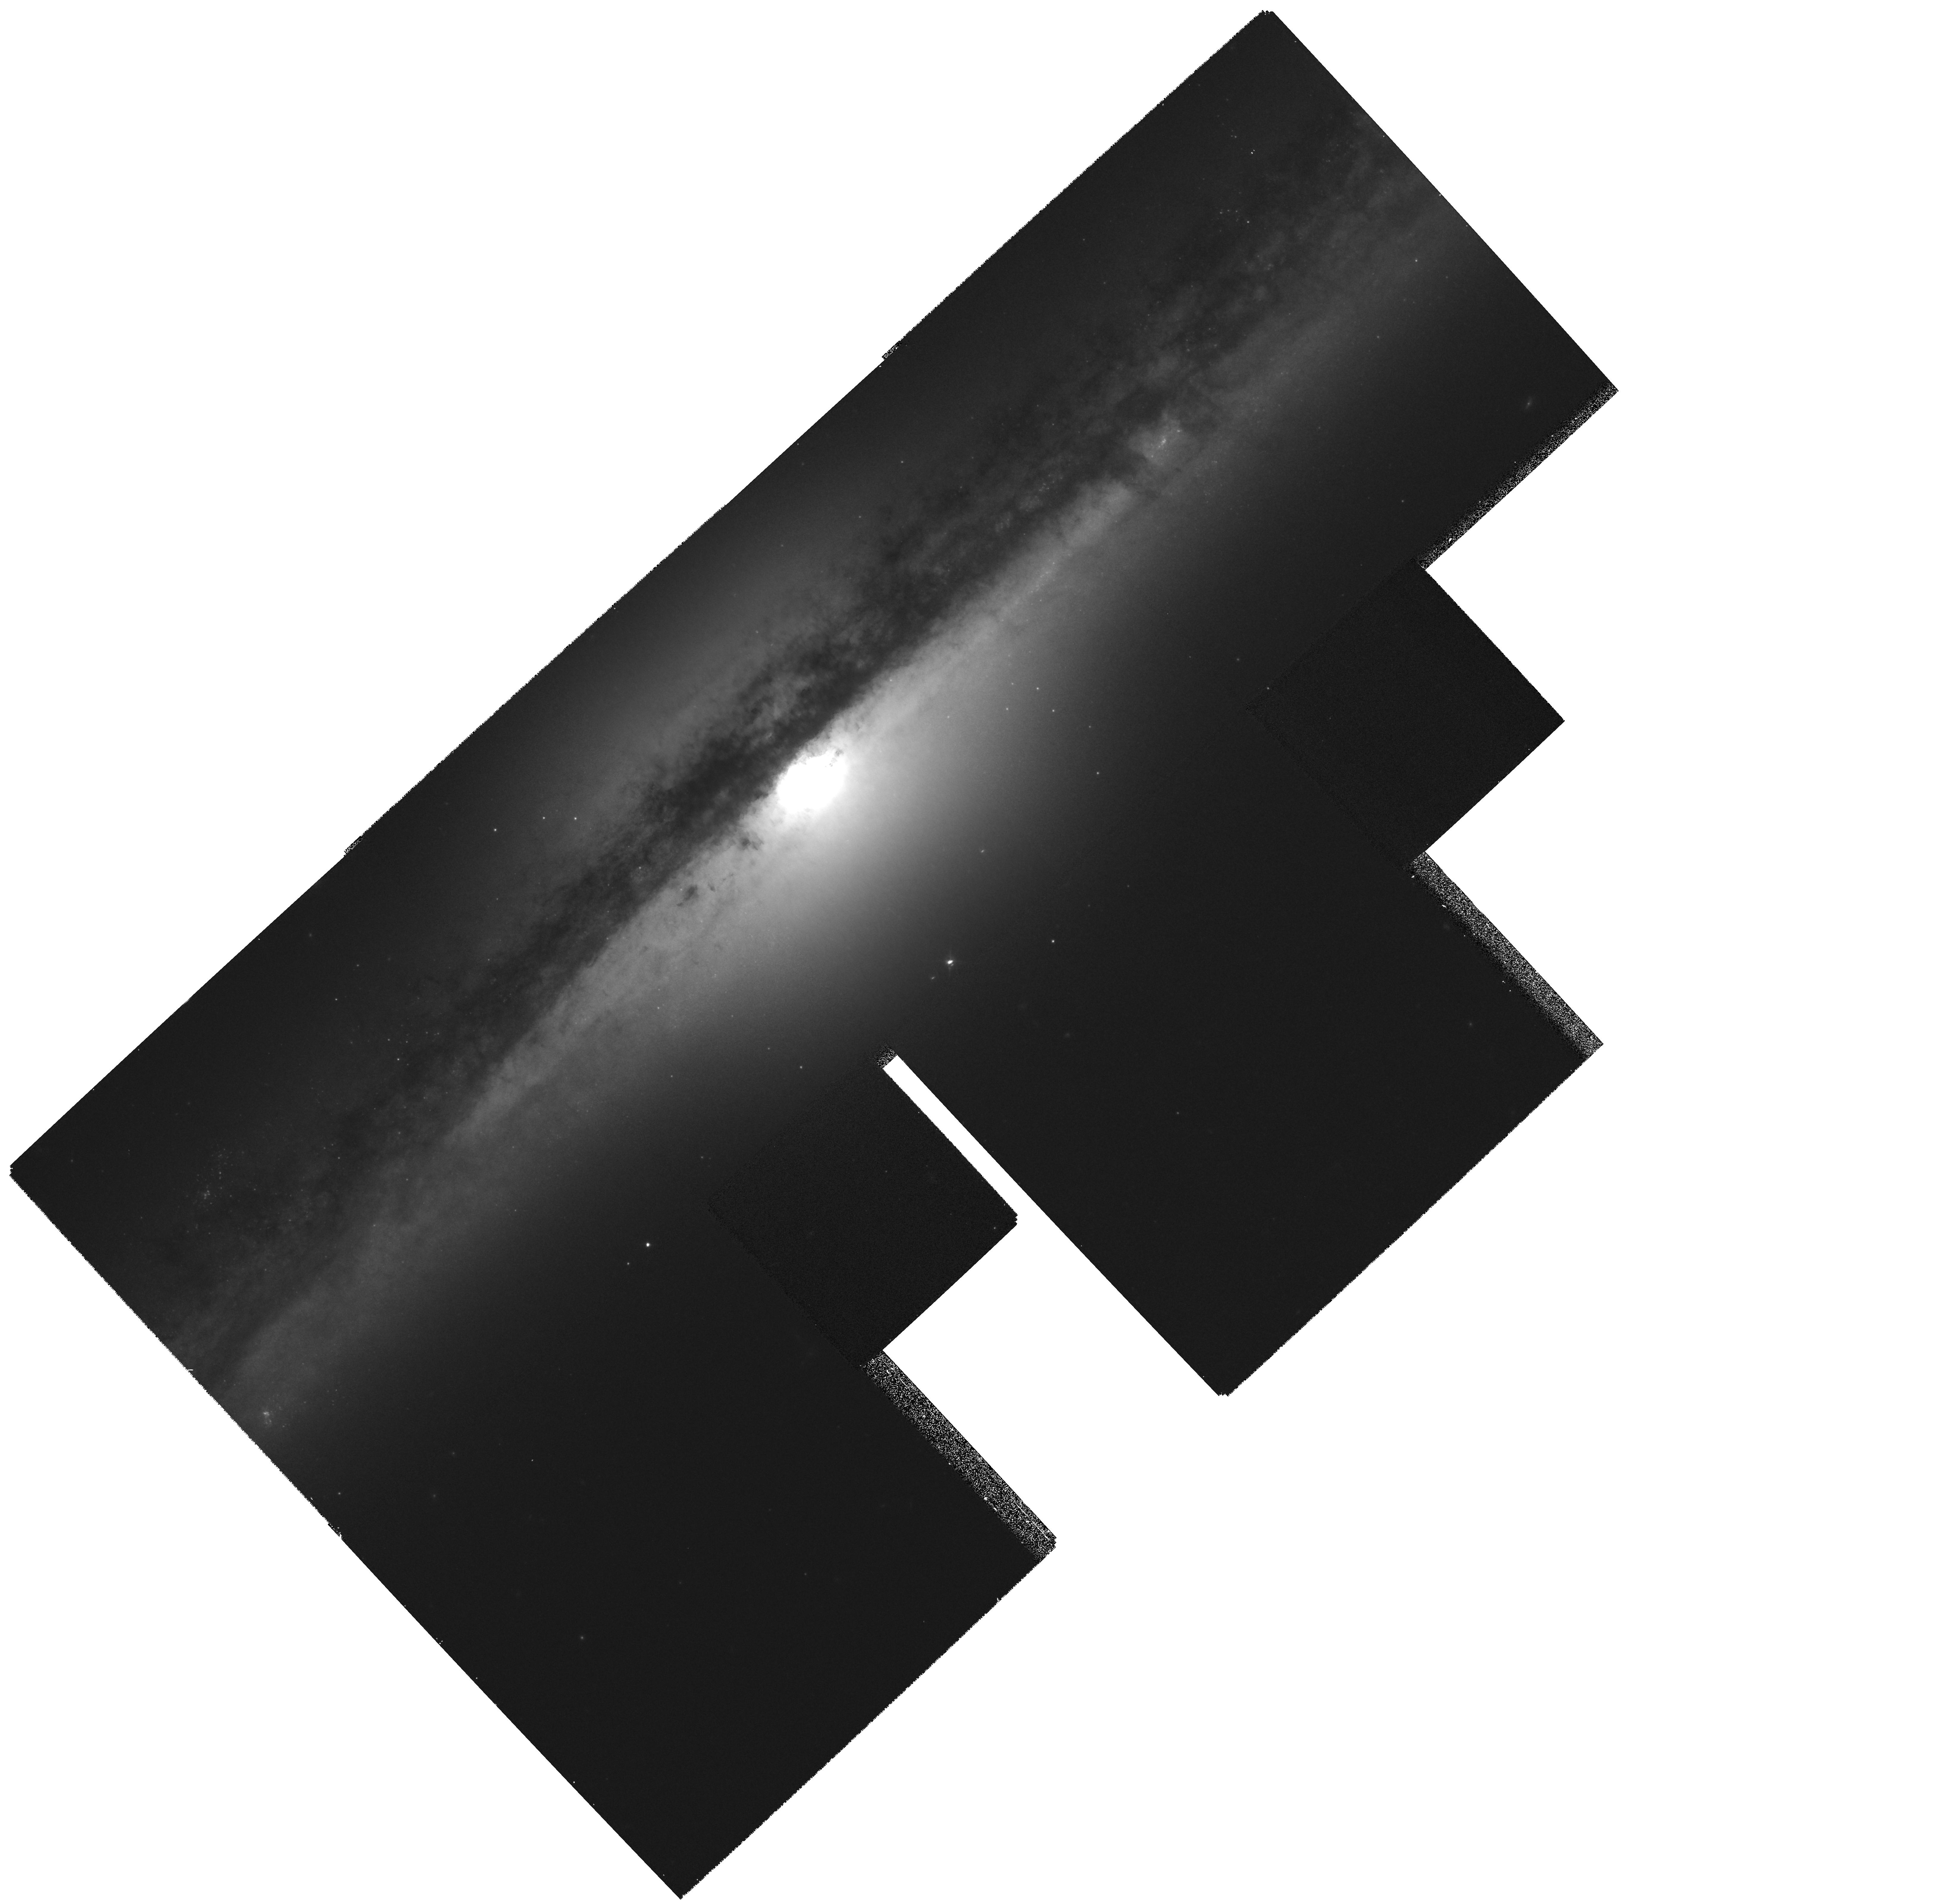
Target: NGC4565
Instrument: WFPC2/PC
Filter: F814W
Exposure: 16 min
Observation ID: hst_6092_01_wfpc2_pc_f814w_u31s01

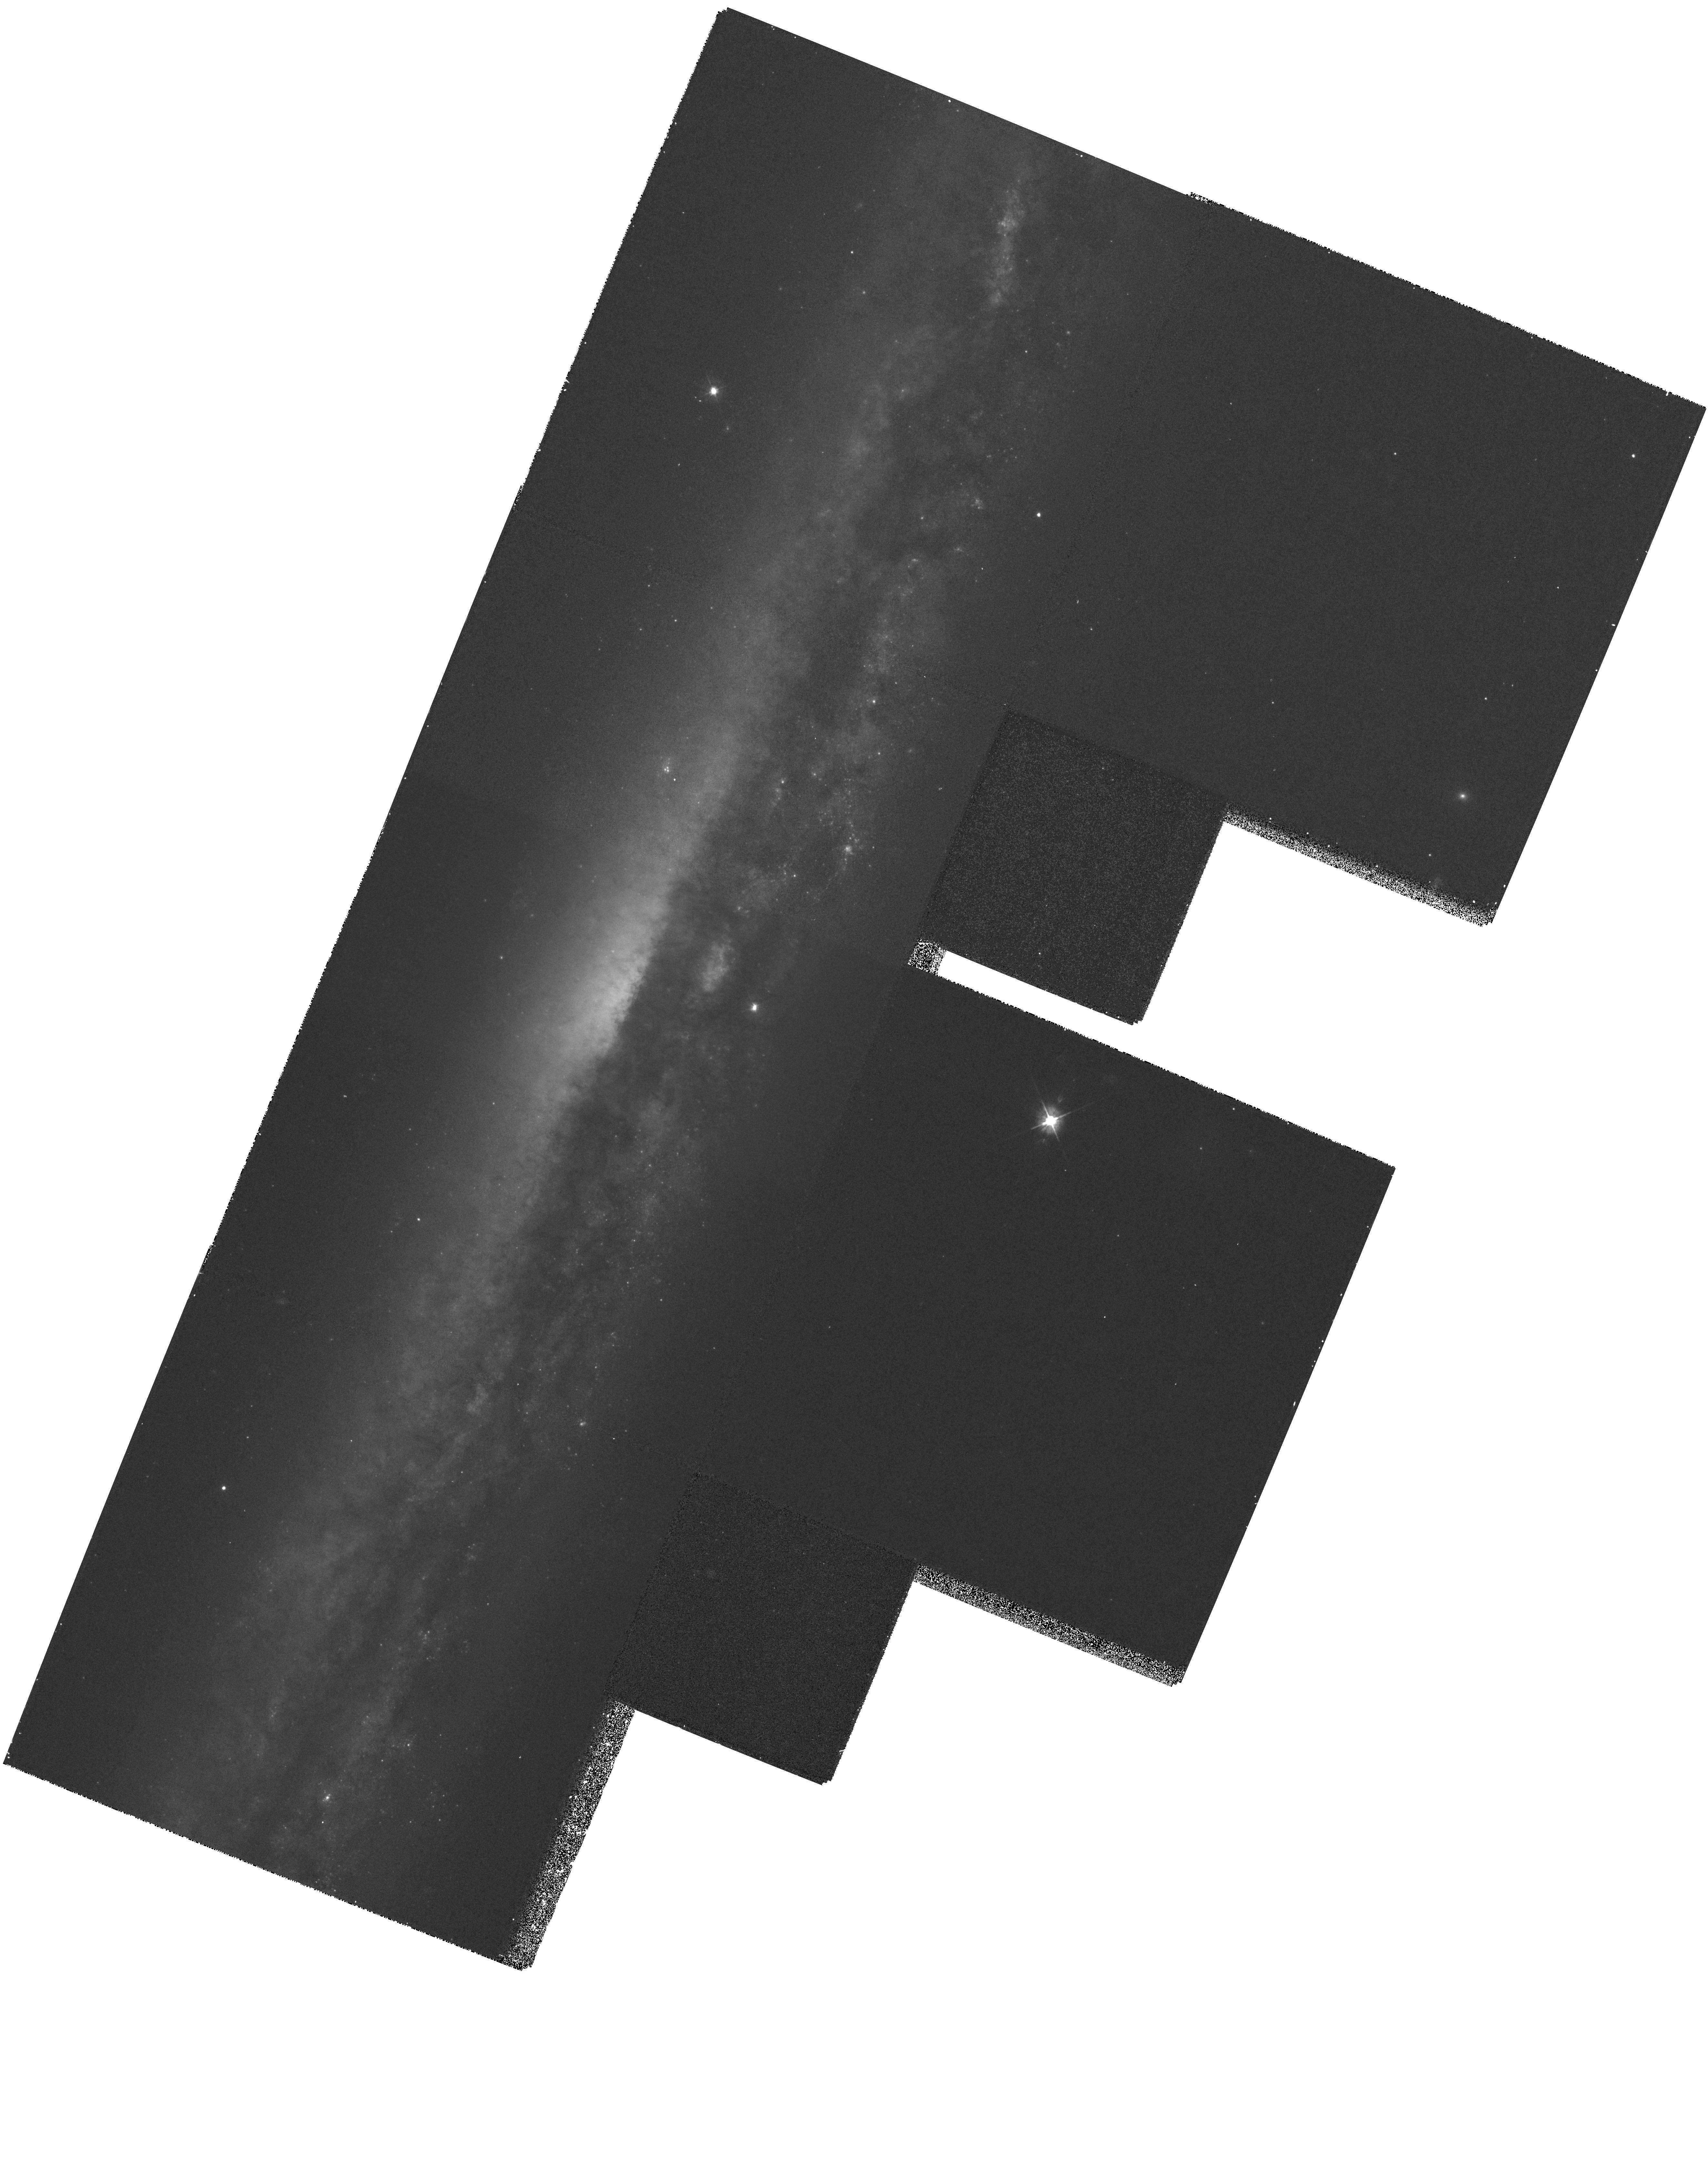
Target: NGC5907
Instrument: WFPC2/PC
Filter: F450W
Exposure: 23 min
Observation ID: hst_6092_02_wfpc2_pc_f450w_u31s02

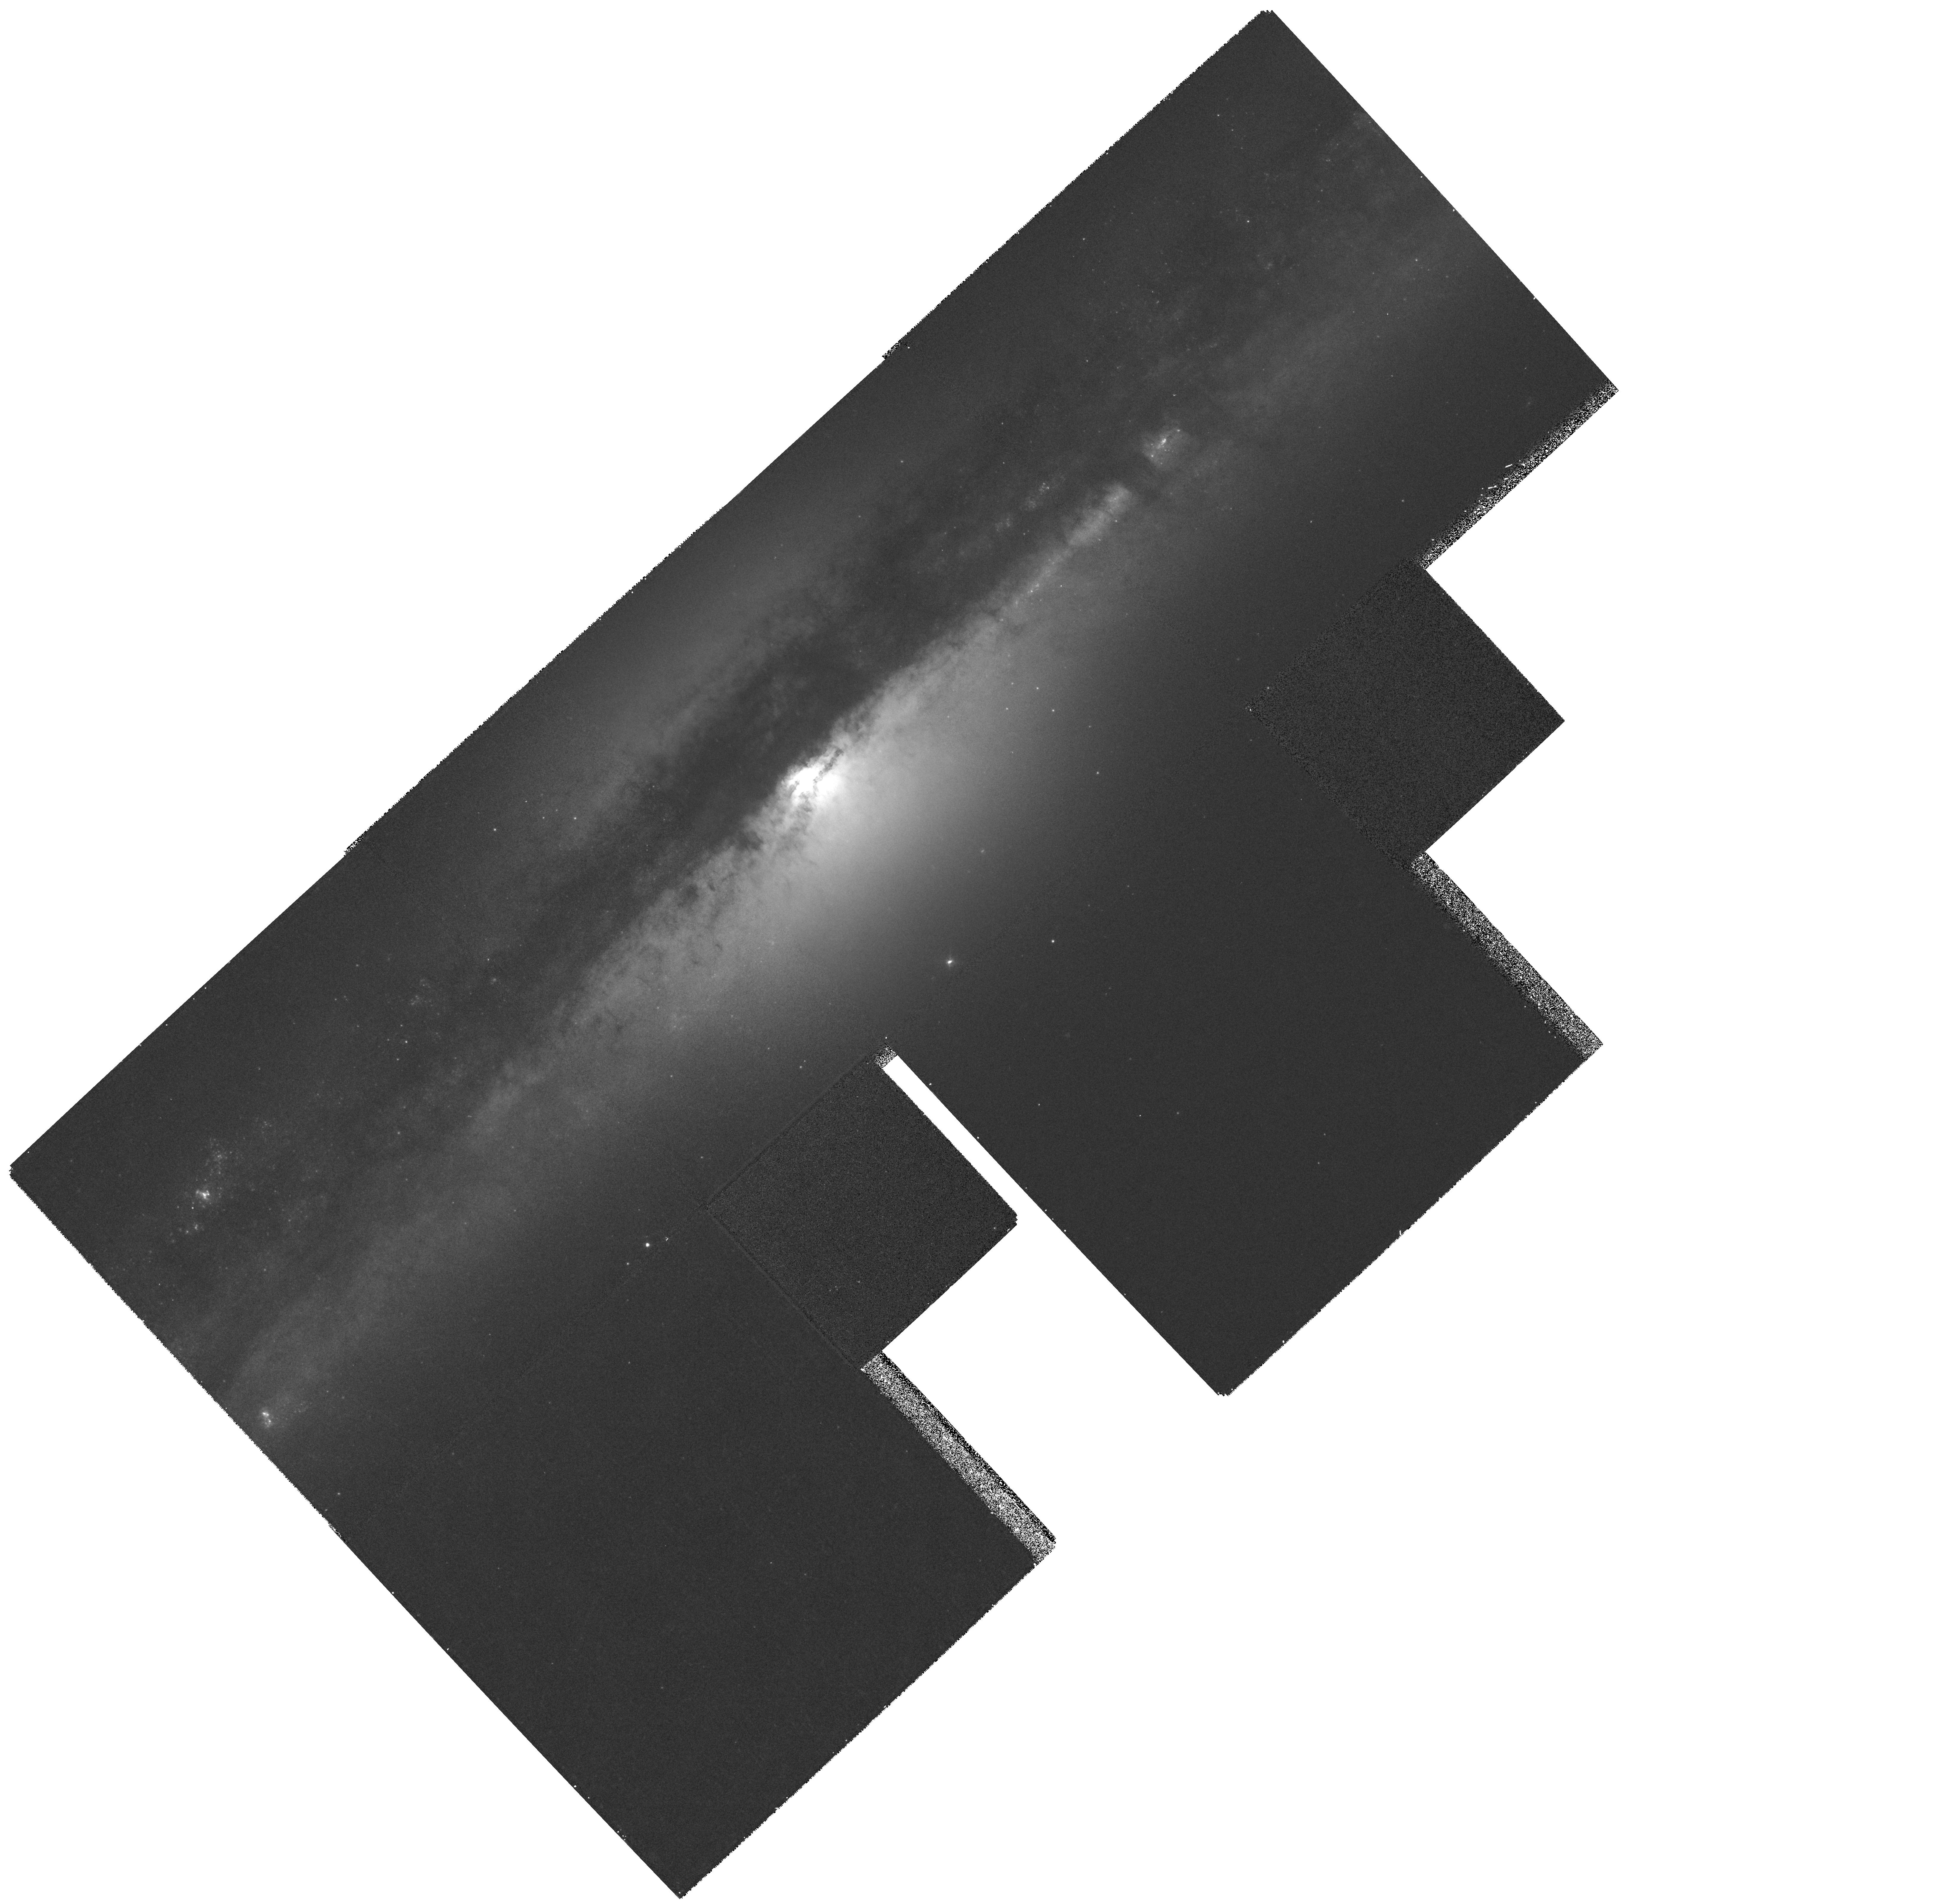
Target: NGC4565
Instrument: WFPC2/PC
Filter: F450W
Exposure: 20 min
Observation ID: hst_6092_01_wfpc2_pc_f450w_u31s01

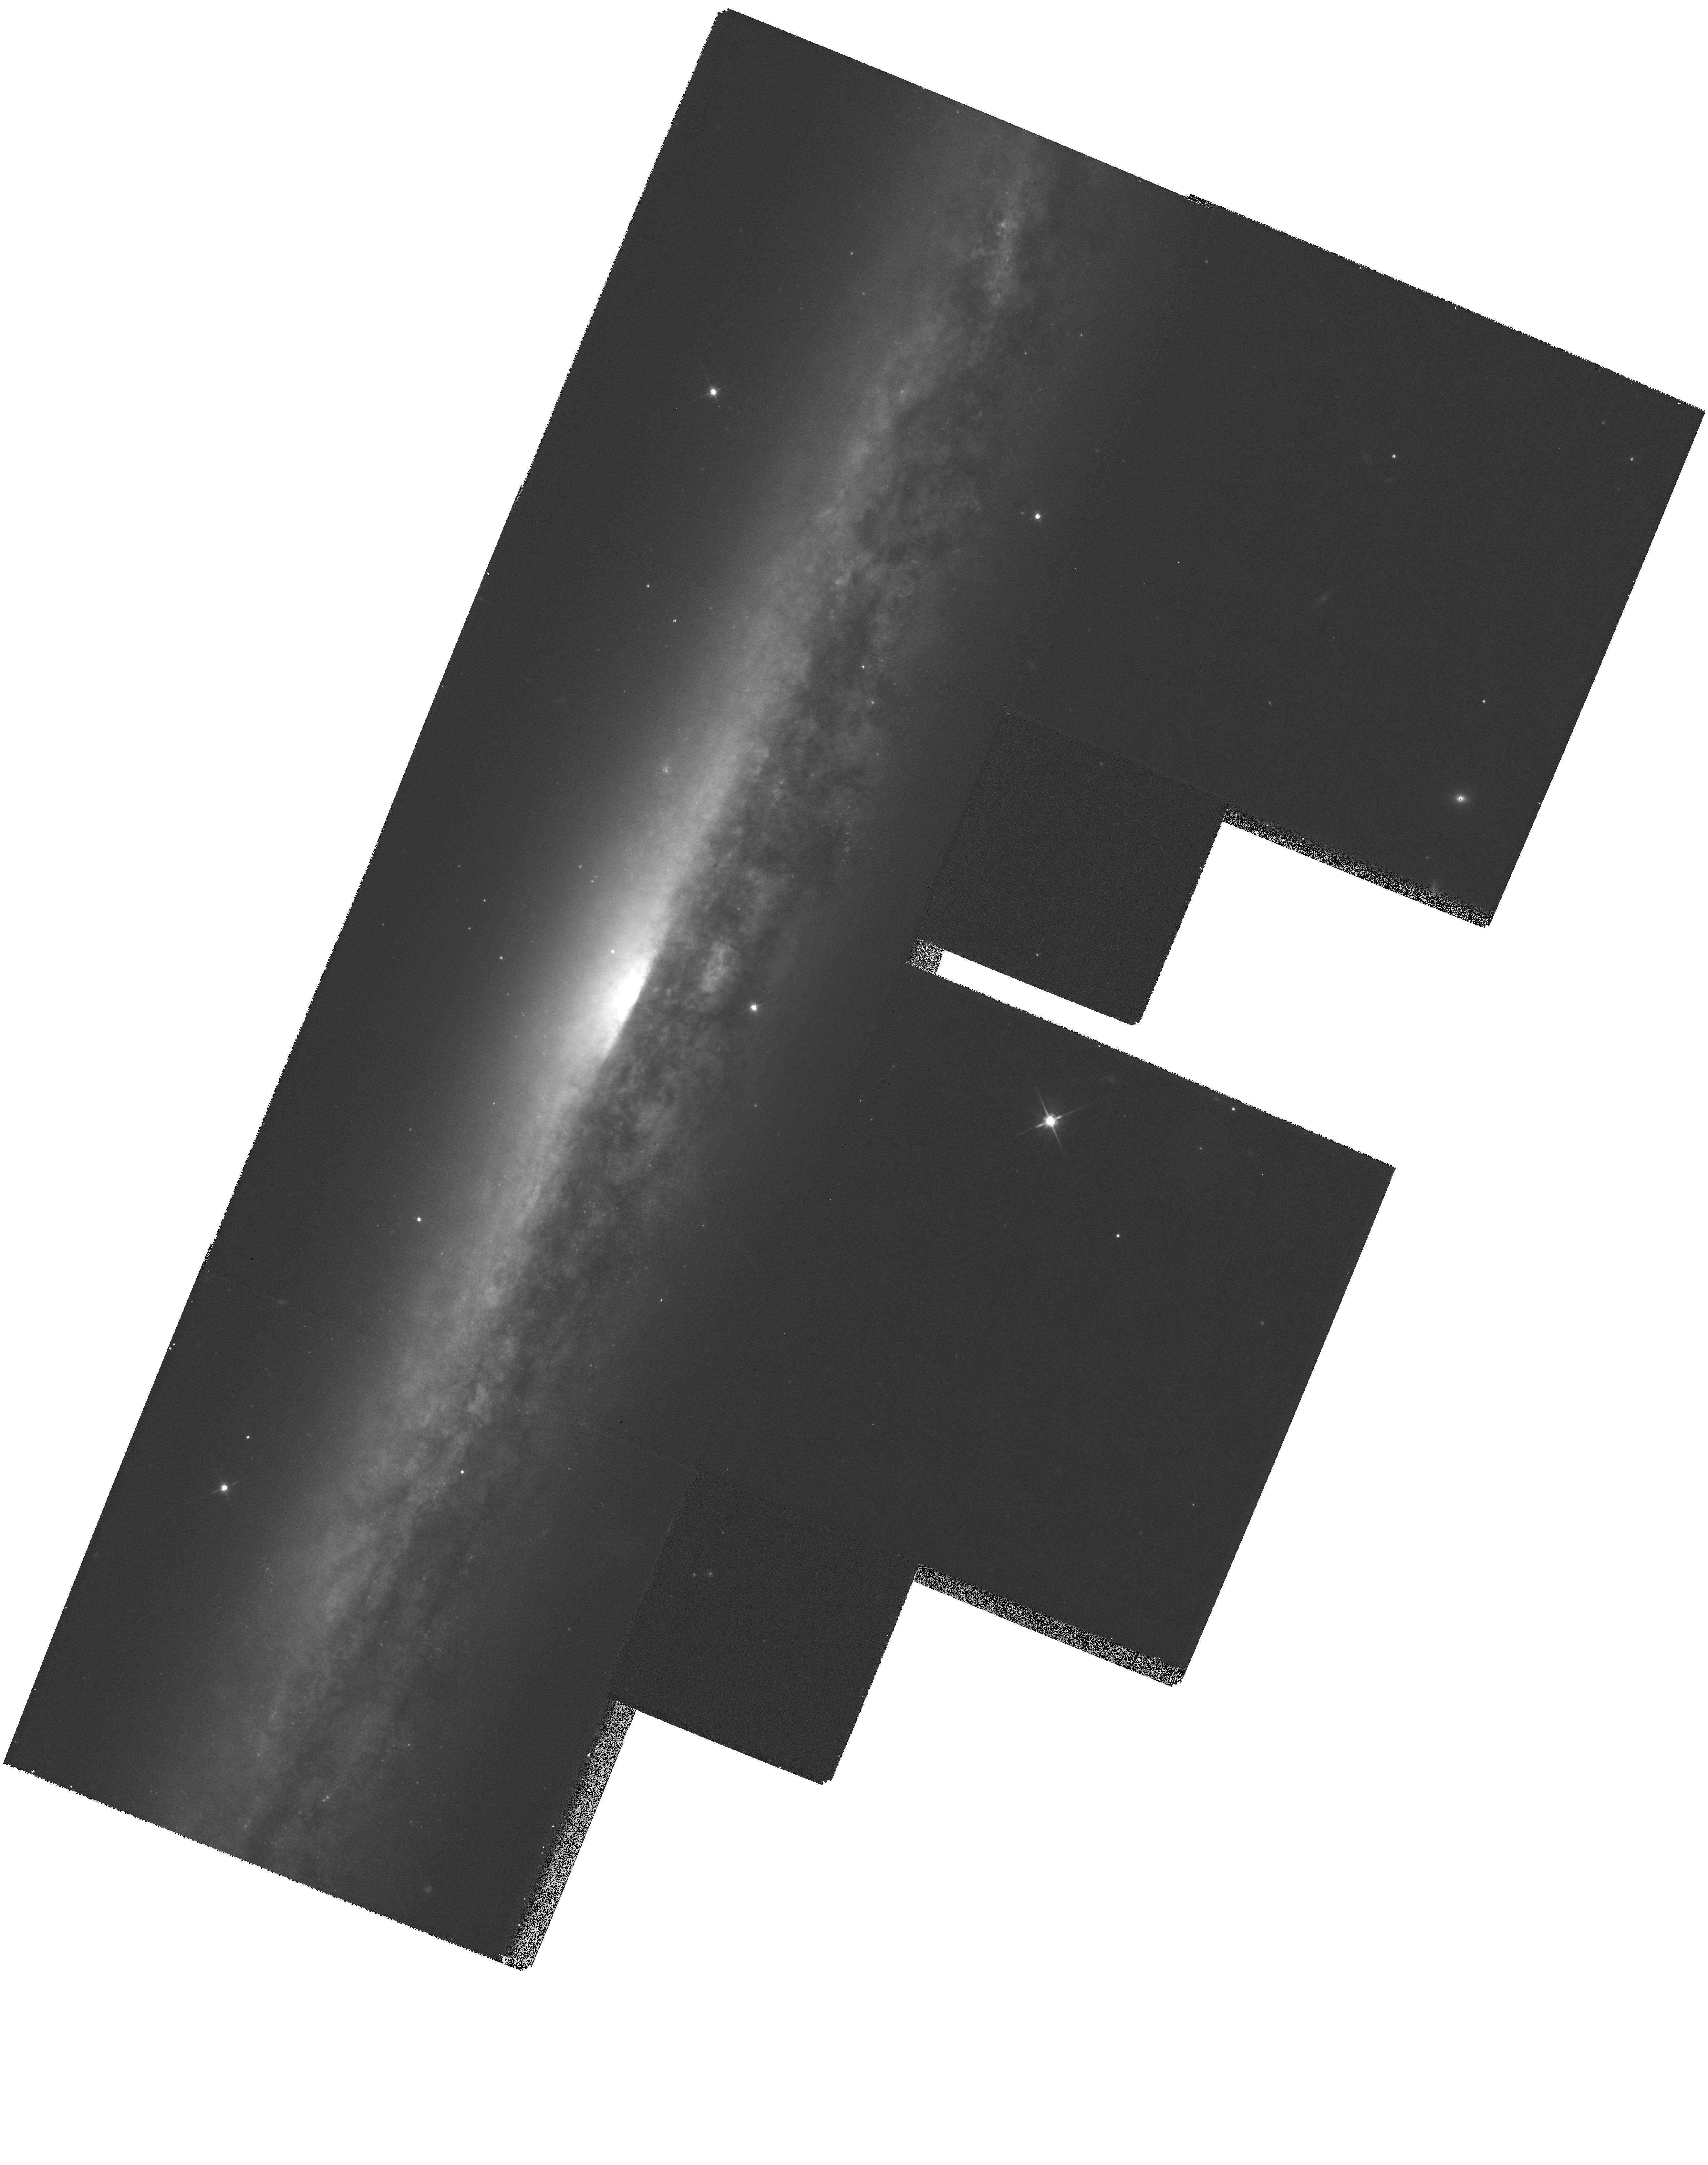
Target: NGC5907
Instrument: WFPC2/PC
Filter: F814W
Exposure: 16 min
Observation ID: hst_6092_02_wfpc2_pc_f814w_u31s02

DISK GLOBULAR CLUSTERS IN EDGE-ON SPIRAL GALAXIES (PI: Ashman, Keith M.)

The role of interactions and mergers in the formation and evolution of galaxies is controversial. However, evidence is growing that galaxy morphology is determined to some extent by mergers. In this proposal we address the specific question of the origin of the thick disk component of spiral galaxies. By searching two nearby edge-on spirals for the presence of disk globular clusters we will be able to constrain formation models for thick disks. With only modest exposure times we will test the hypothesis that the thick disks of spiral galaxies are formed by the accretion of one or more satellite galaxies. This hypothesis is directly related to critical questions concerning galaxy formation, including the frequency of galaxy mergers, the role mergers play in determining the morphology of galaxies, the observed thinness of spiral disks and the conflict it raises with predicted merger rates in cosmological models, and the relation between the thick disk stars and globular clusters in the Milky Way. The discovery of disk globular clusters in our target objects would represent the first detection of such objects outside the Local Group.